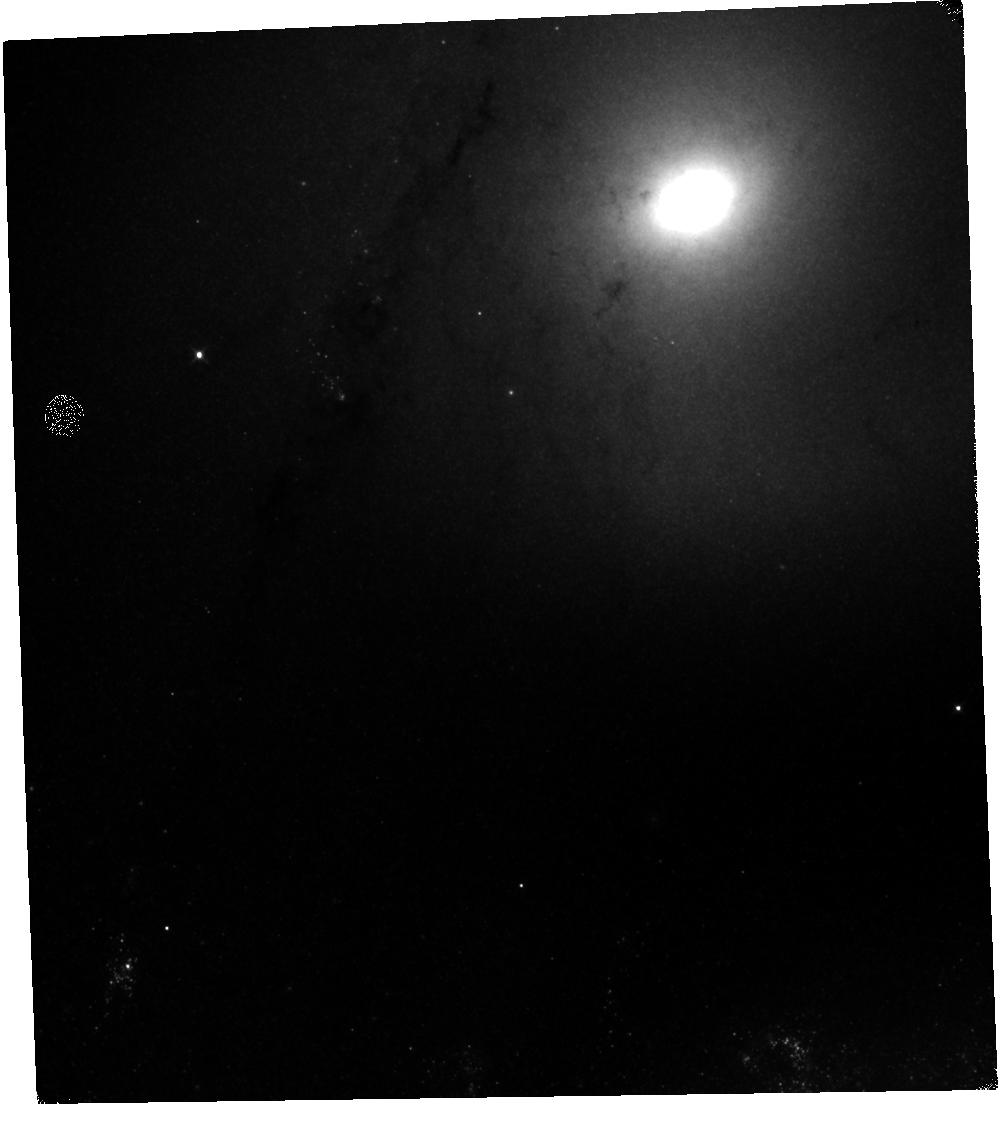
Target: M-51-V10
Instrument: WFC3/IR
Filter: F110W
Exposure: 10 min
Observation ID: hst_12490_20_wfc3_ir_f110w_ibsa20

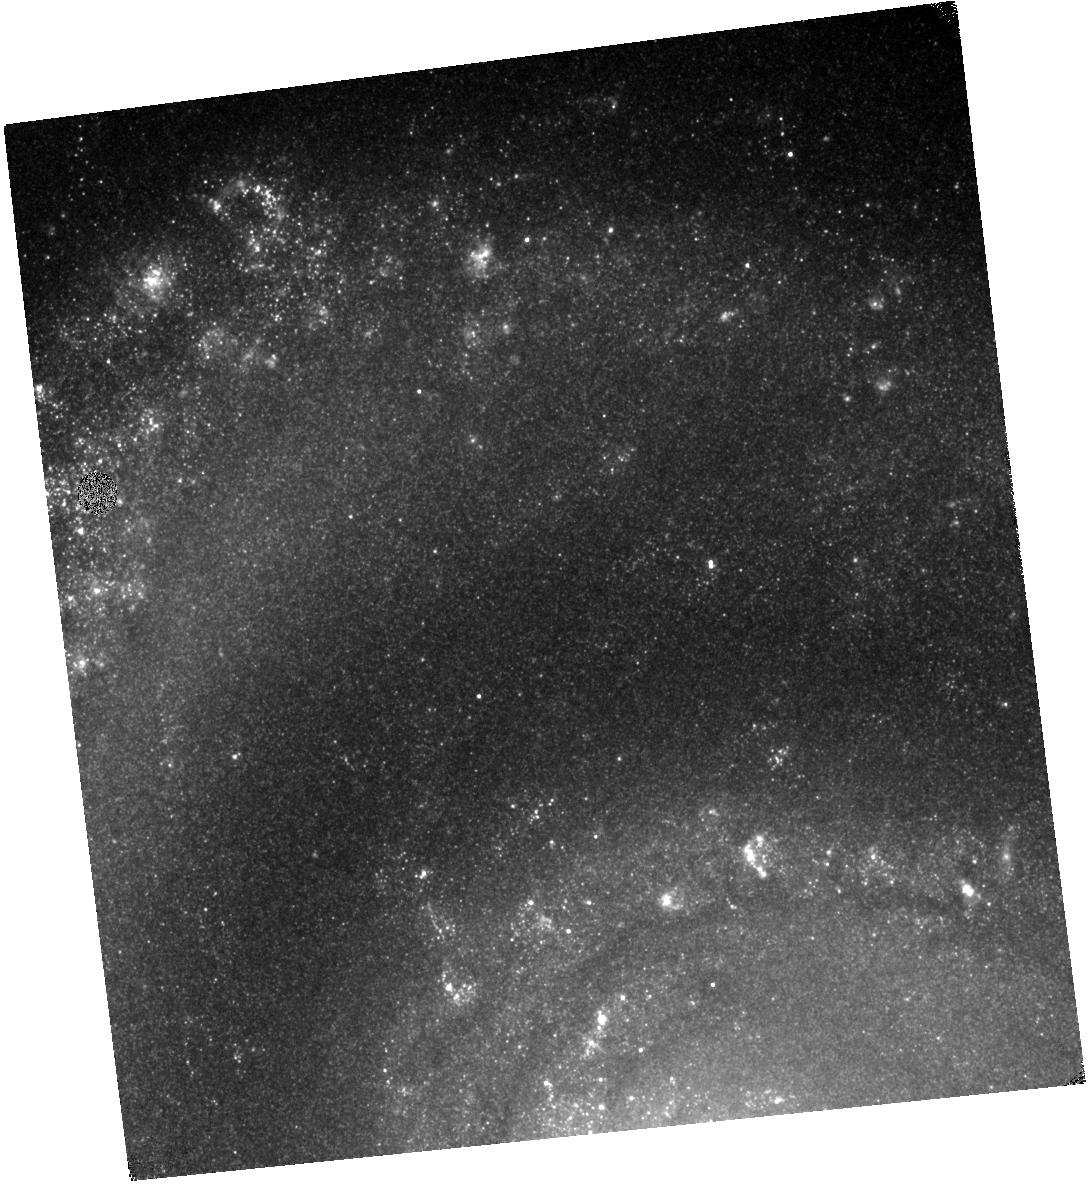
Target: M-51-V06
Instrument: WFC3/IR
Filter: F128N
Exposure: 30 min
Observation ID: hst_12490_16_wfc3_ir_f128n_ibsa16

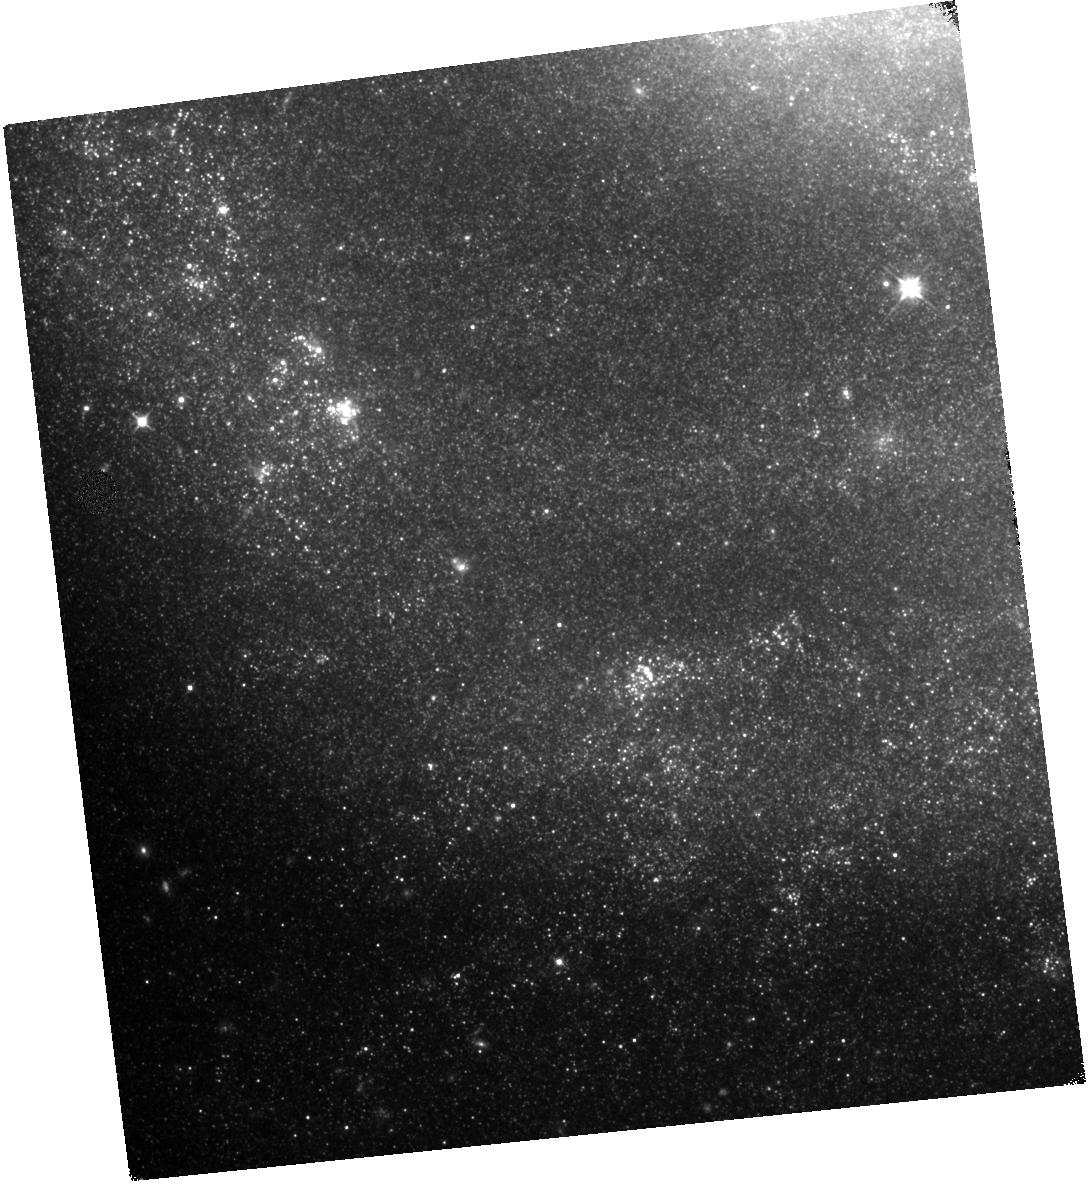
Target: M-51-V07
Instrument: WFC3/IR
Filter: F110W
Exposure: 10 min
Observation ID: hst_12490_17_wfc3_ir_f110w_ibsa17

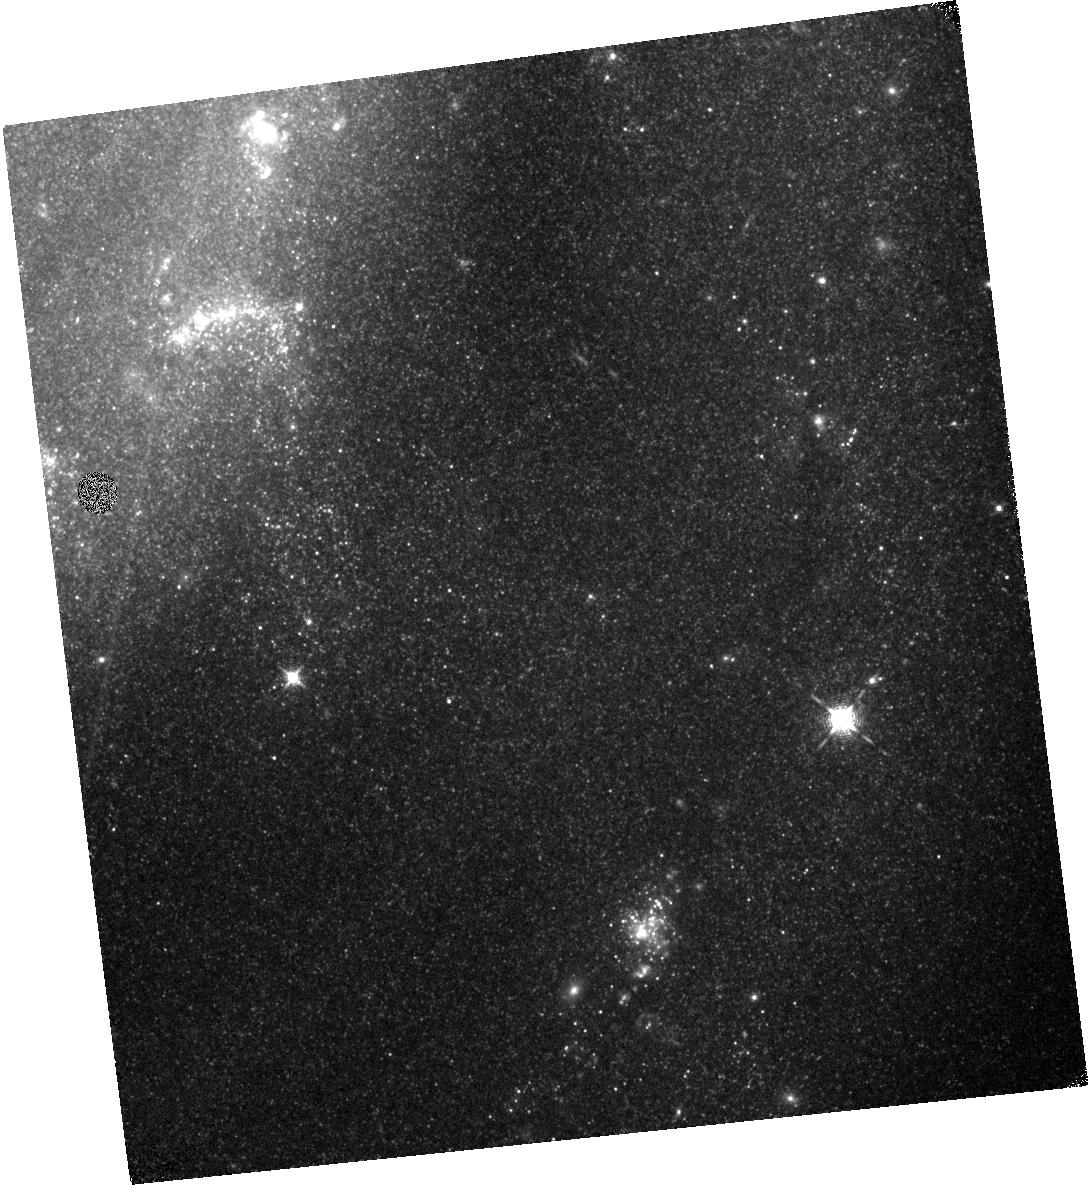
Target: M-51-V01
Instrument: WFC3/IR
Filter: F128N
Exposure: 34 min
Observation ID: hst_12490_01_wfc3_ir_f128n_ibsa01

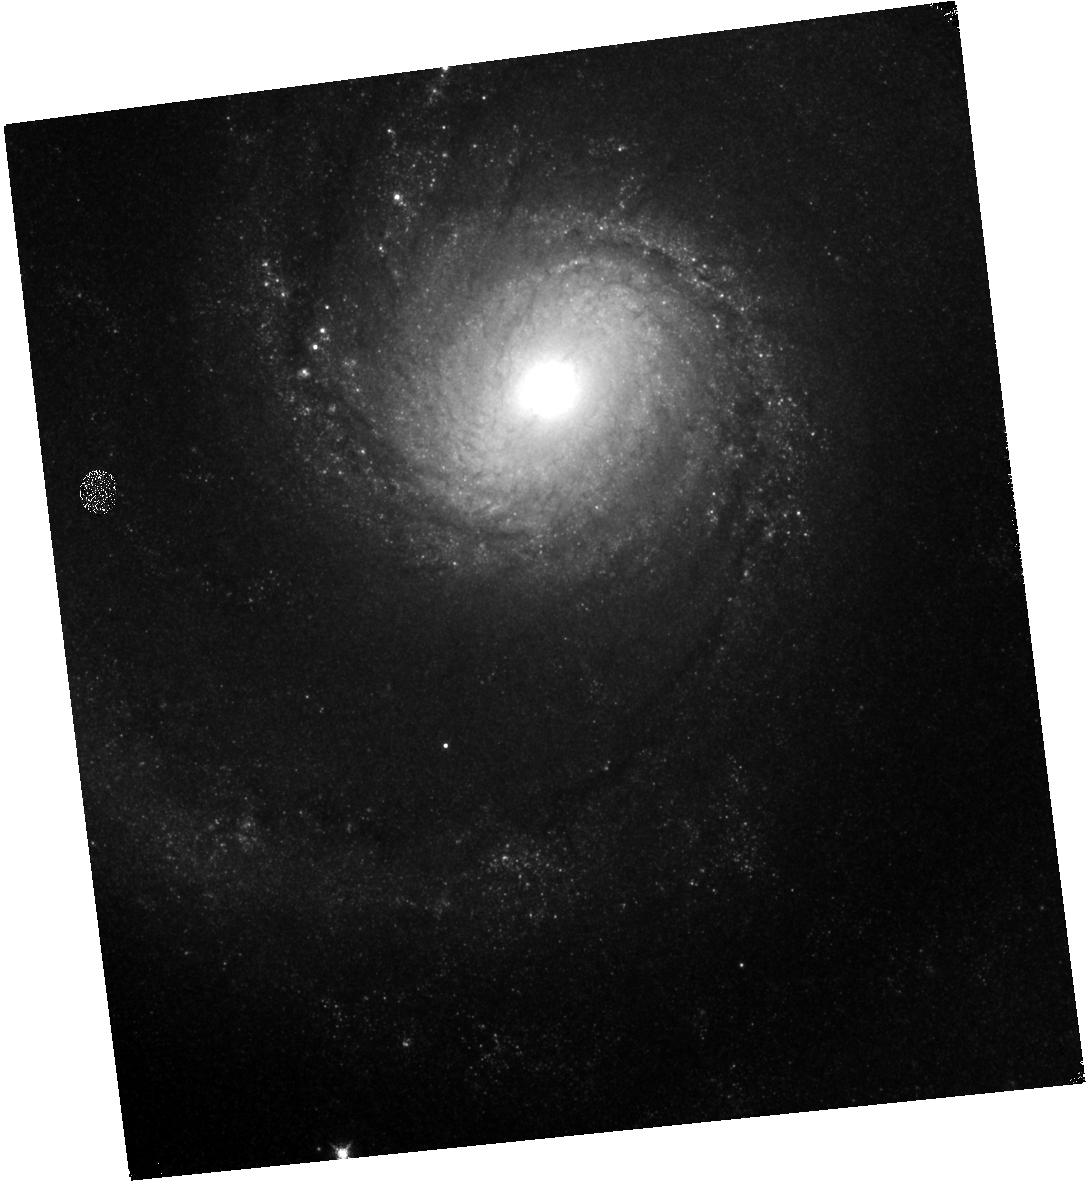
Target: M-51-V05
Instrument: WFC3/IR
Filter: F128N
Exposure: 30 min
Observation ID: hst_12490_05_wfc3_ir_f128n_ibsa05

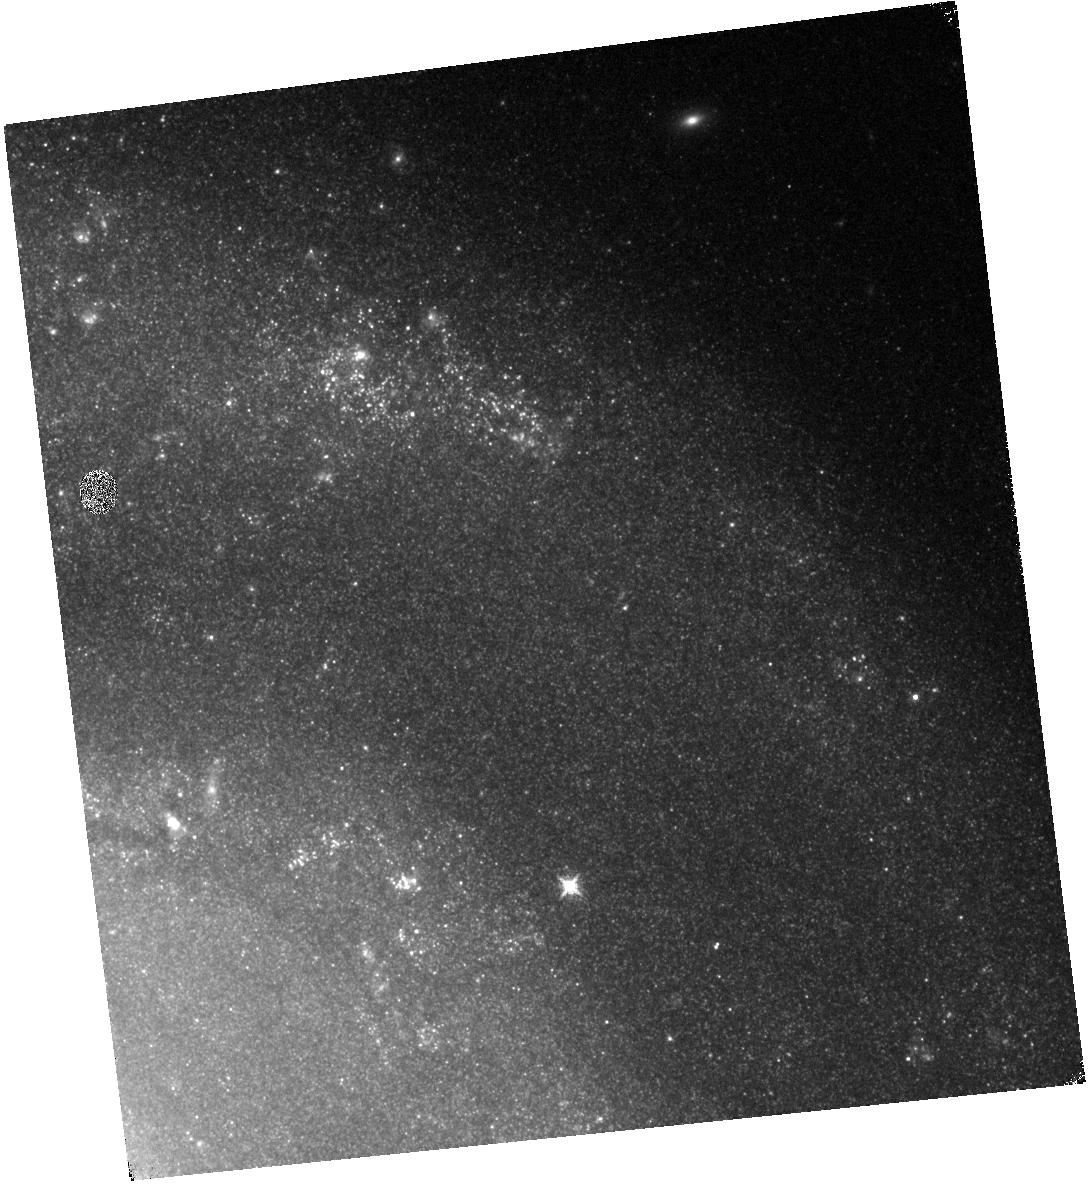
Target: M-51-V03
Instrument: WFC3/IR
Filter: F128N
Exposure: 34 min
Observation ID: hst_12490_03_wfc3_ir_f128n_ibsa03

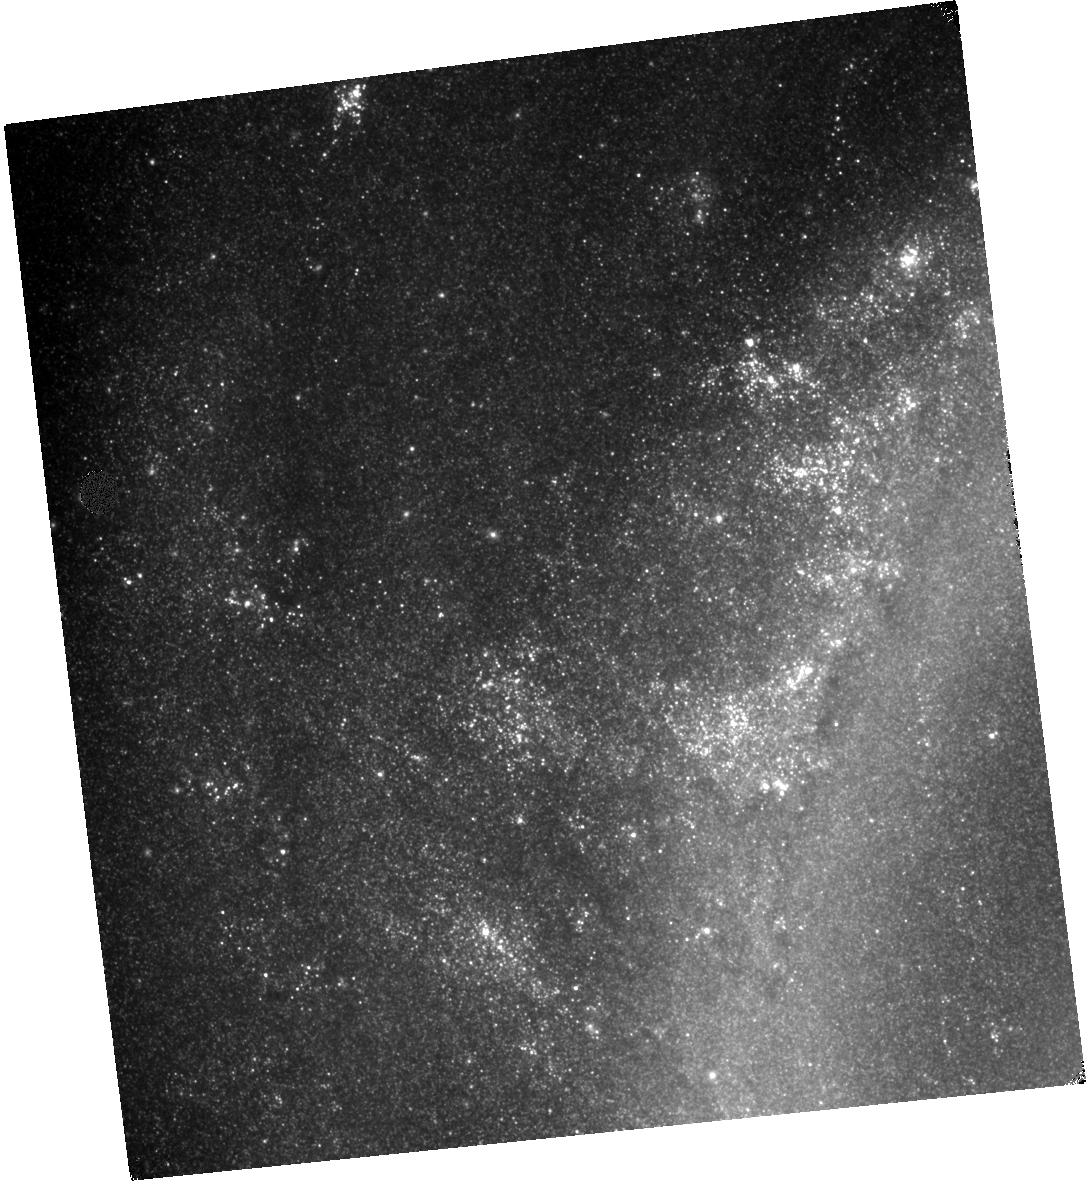
Target: M-51-V09
Instrument: WFC3/IR
Filter: F110W
Exposure: 10 min
Observation ID: hst_12490_19_wfc3_ir_f110w_ibsa19

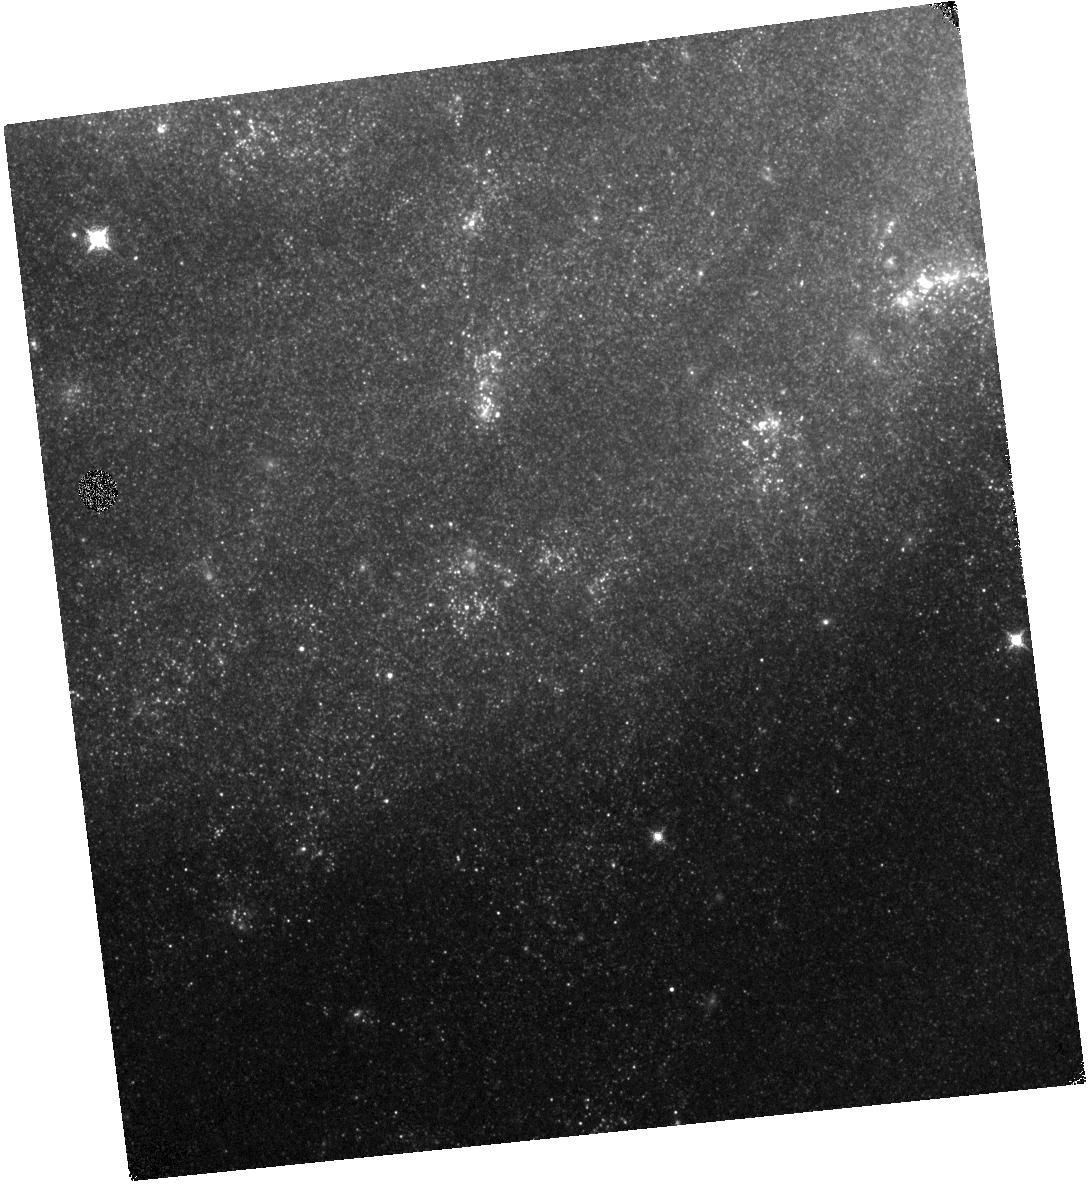
Target: M-51-V04
Instrument: WFC3/IR
Filter: F128N
Exposure: 34 min
Observation ID: hst_12490_04_wfc3_ir_f128n_ibsa04

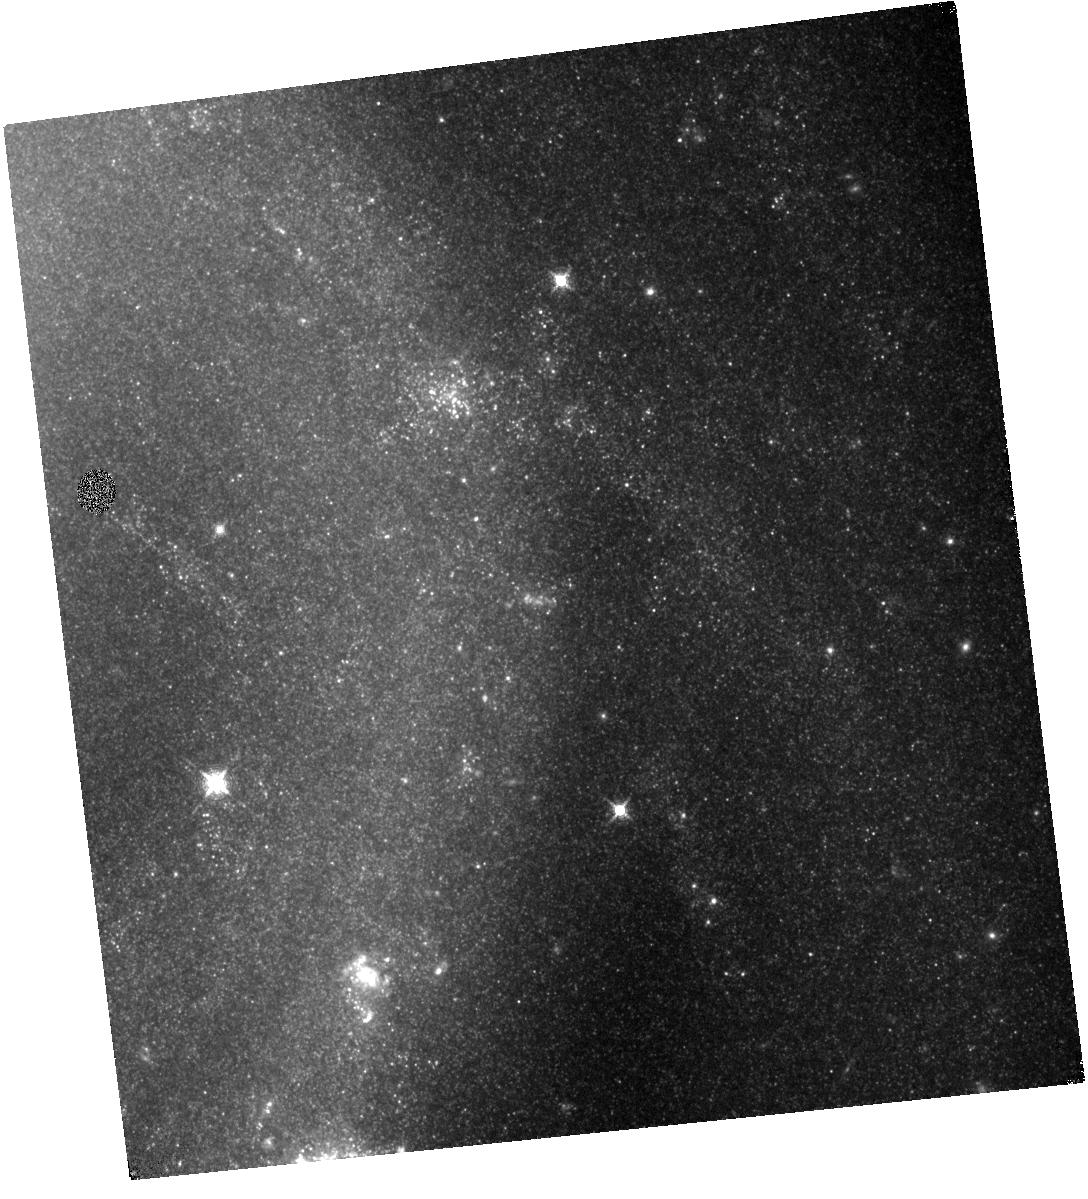
Target: M-51-V02
Instrument: WFC3/IR
Filter: F128N
Exposure: 34 min
Observation ID: hst_12490_02_wfc3_ir_f128n_ibsa02

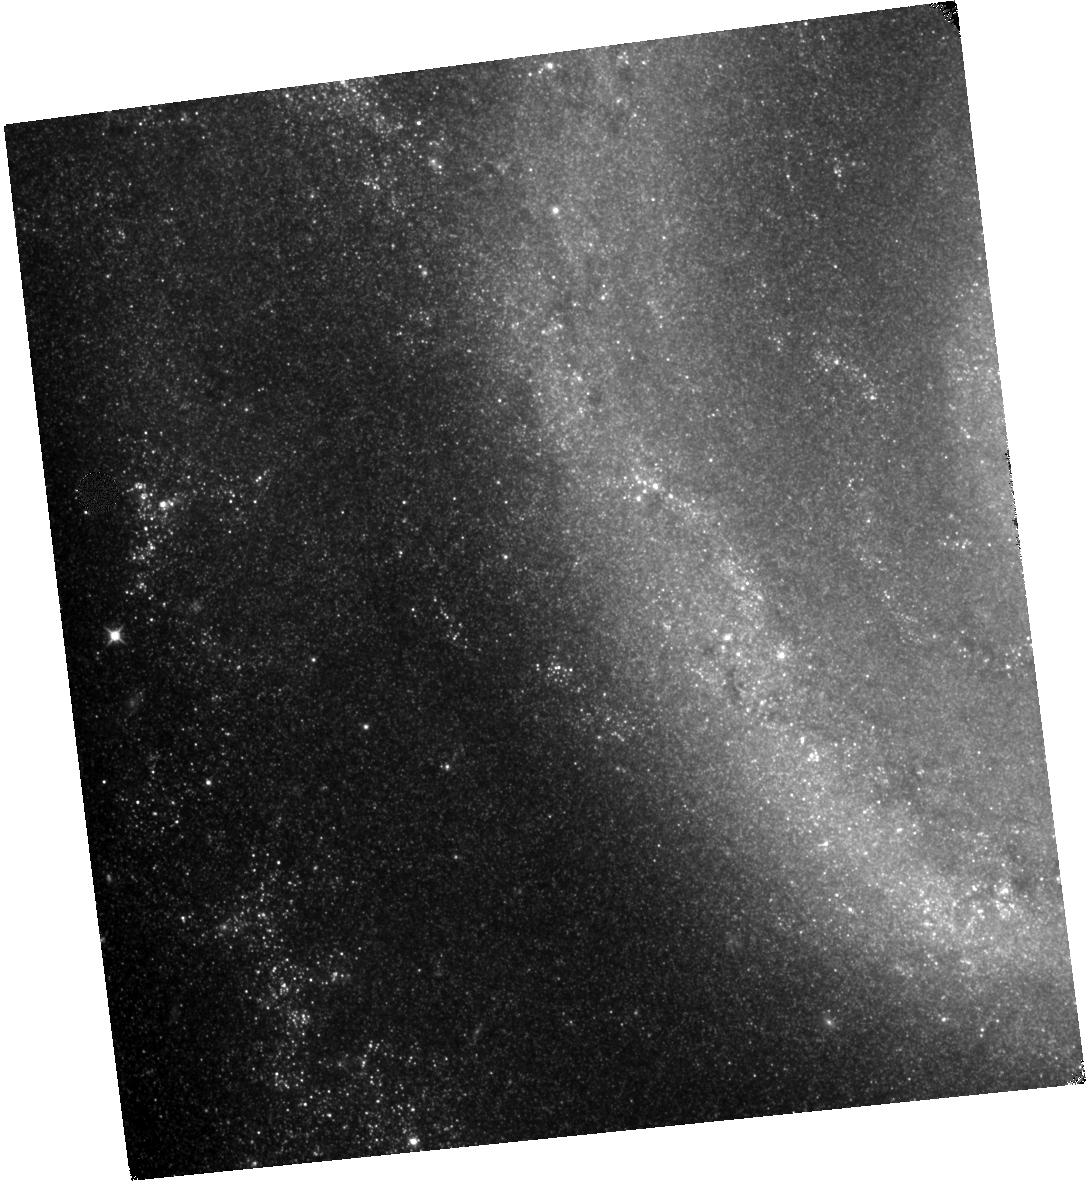
Target: M-51-V08
Instrument: WFC3/IR
Filter: F110W
Exposure: 10 min
Observation ID: hst_12490_18_wfc3_ir_f110w_ibsa18

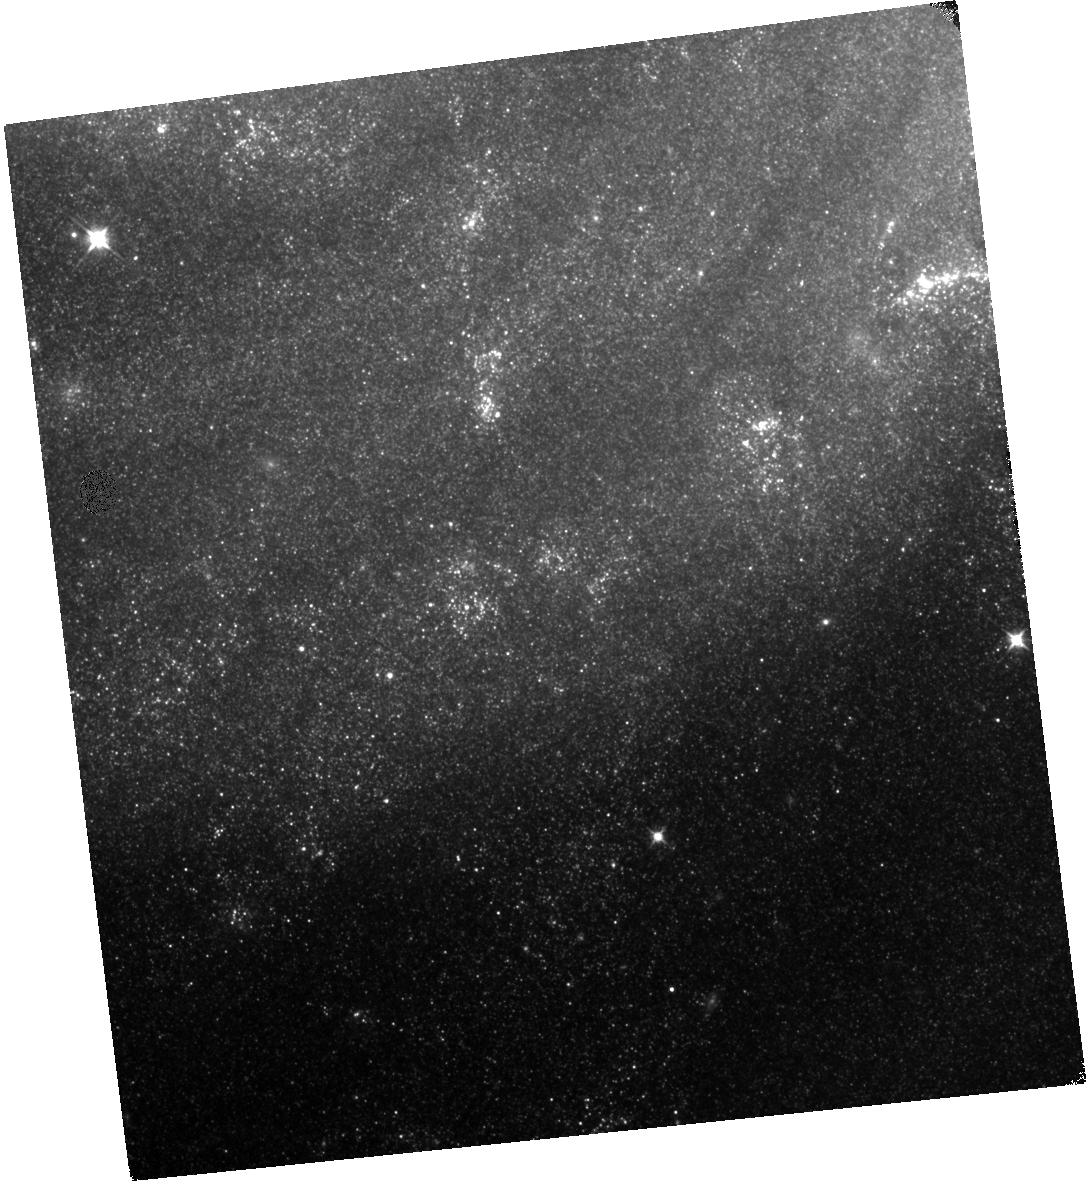
Target: M-51-V04
Instrument: WFC3/IR
Filter: F110W
Exposure: 10 min
Observation ID: hst_12490_04_wfc3_ir_f110w_ibsa04

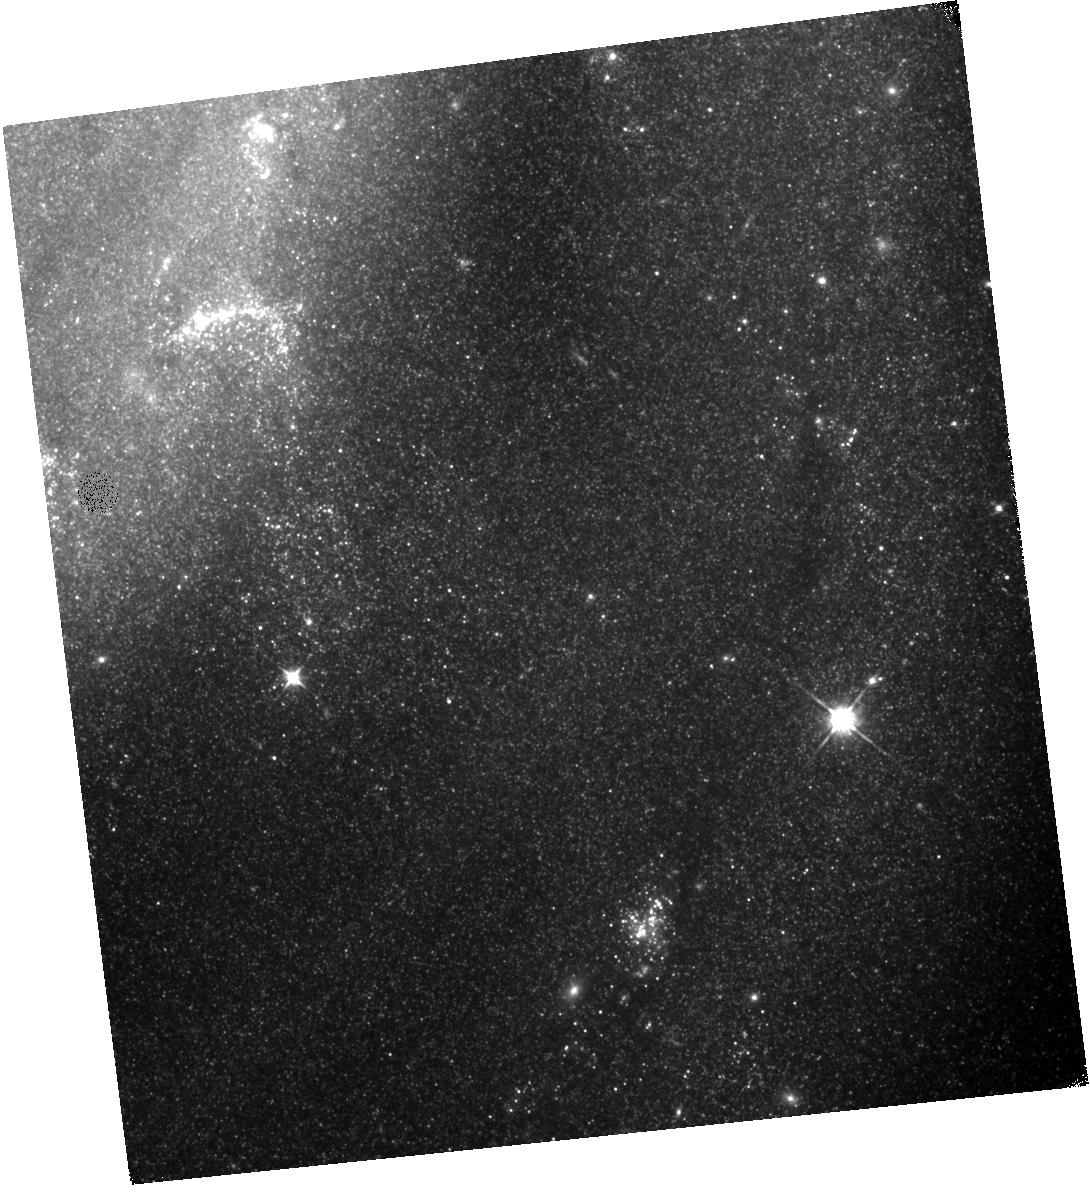
Target: M-51-V01
Instrument: WFC3/IR
Filter: F110W
Exposure: 10 min
Observation ID: hst_12490_01_wfc3_ir_f110w_ibsa01

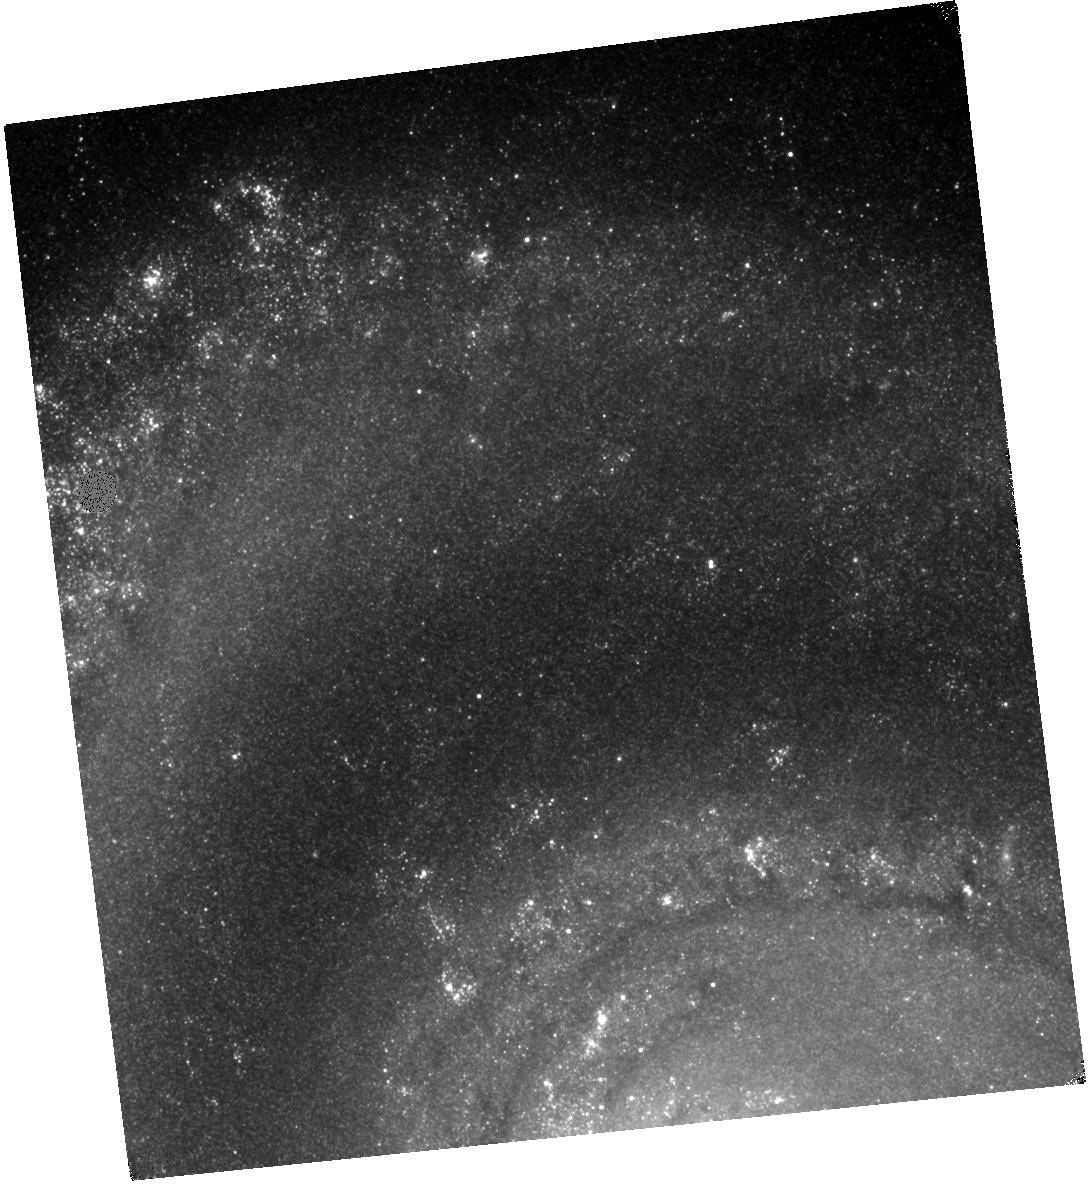
Target: M-51-V06
Instrument: WFC3/IR
Filter: F110W
Exposure: 10 min
Observation ID: hst_12490_16_wfc3_ir_f110w_ibsa16

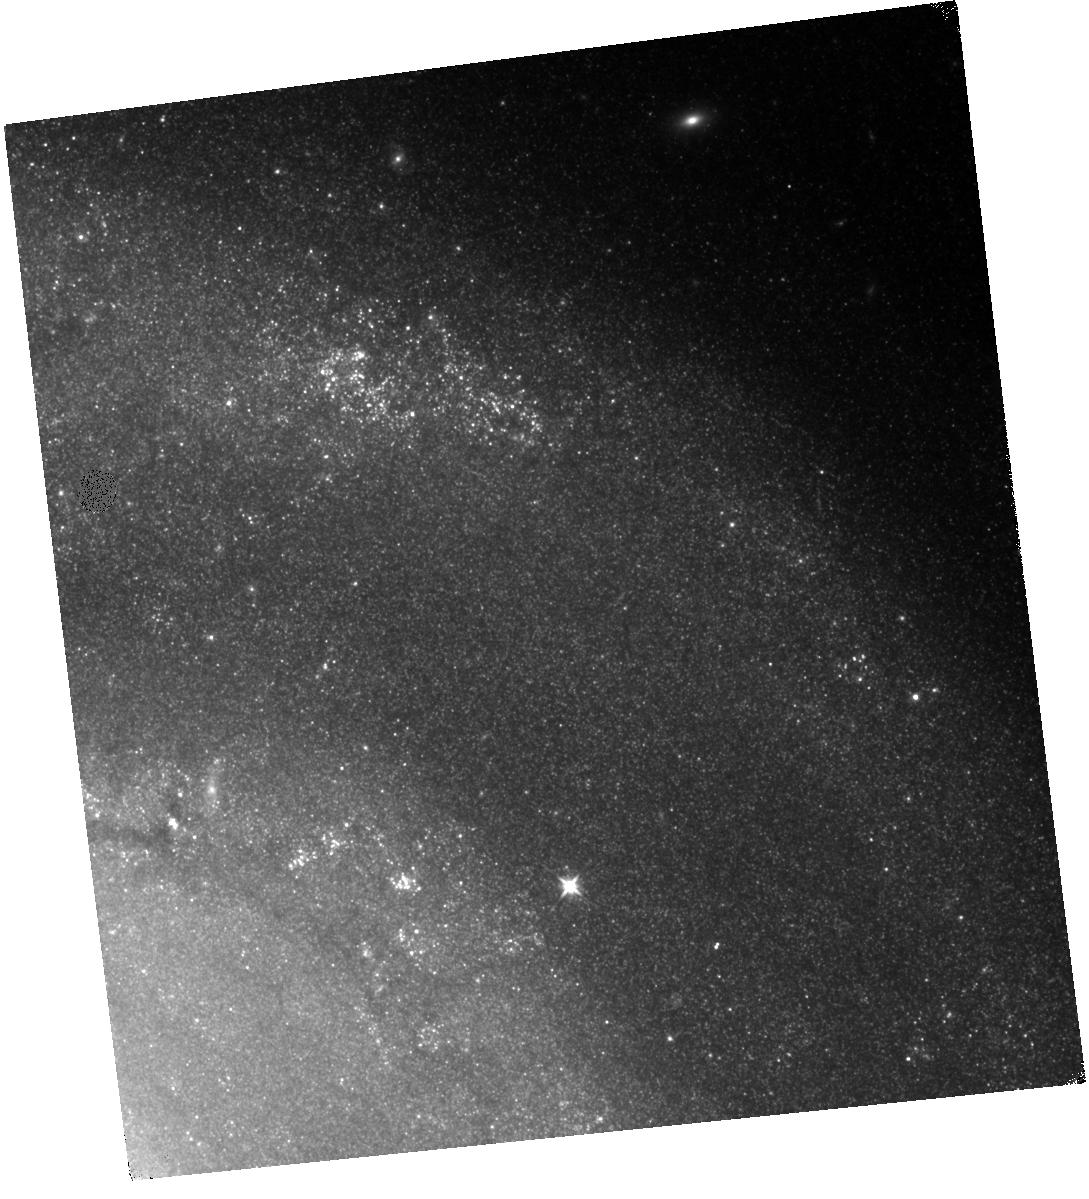
Target: M-51-V03
Instrument: WFC3/IR
Filter: F110W
Exposure: 10 min
Observation ID: hst_12490_03_wfc3_ir_f110w_ibsa03

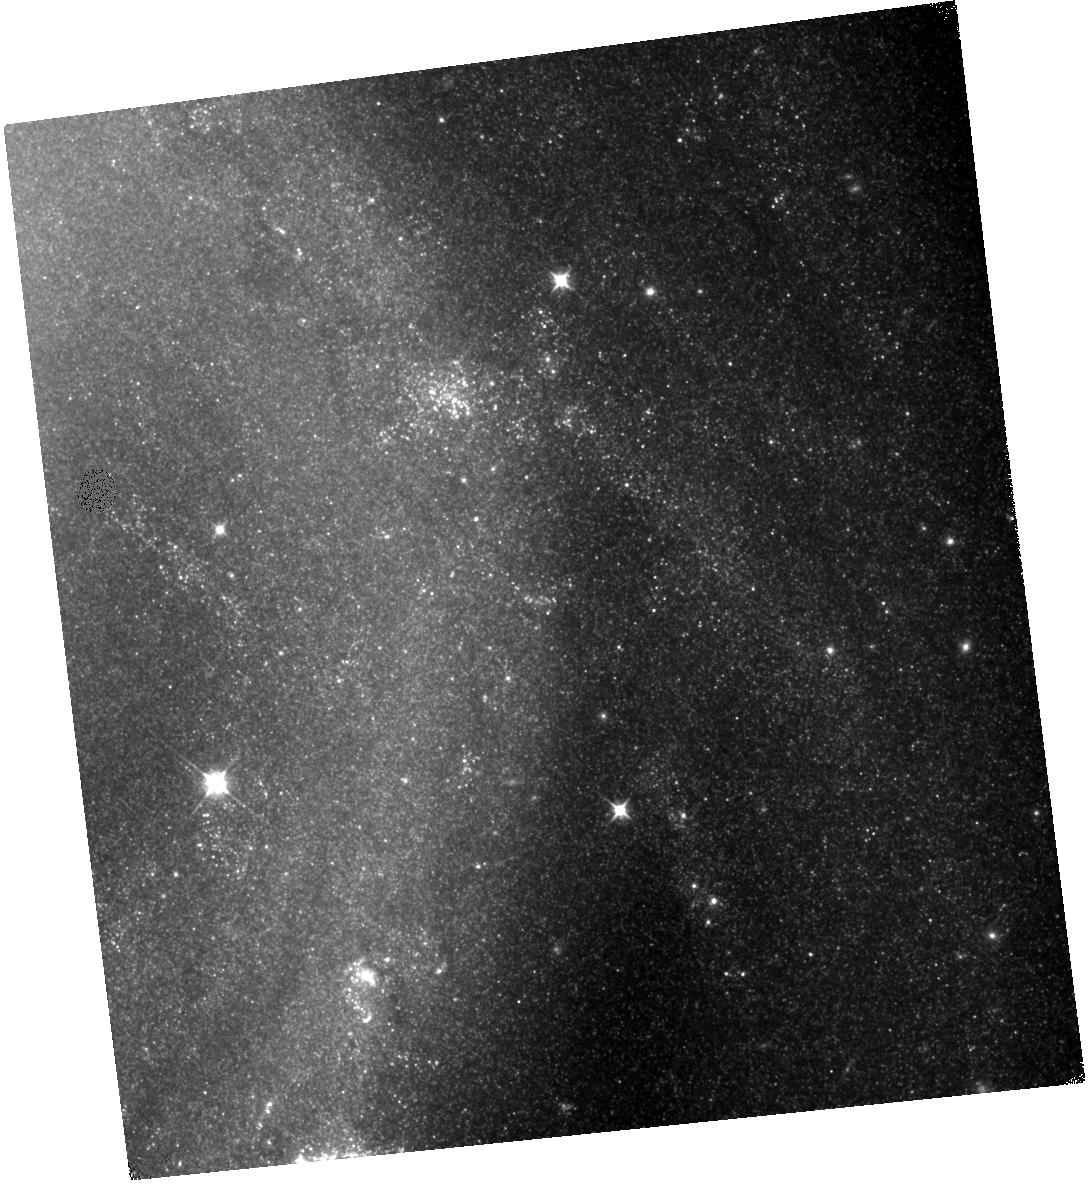
Target: M-51-V02
Instrument: WFC3/IR
Filter: F110W
Exposure: 10 min
Observation ID: hst_12490_02_wfc3_ir_f110w_ibsa02

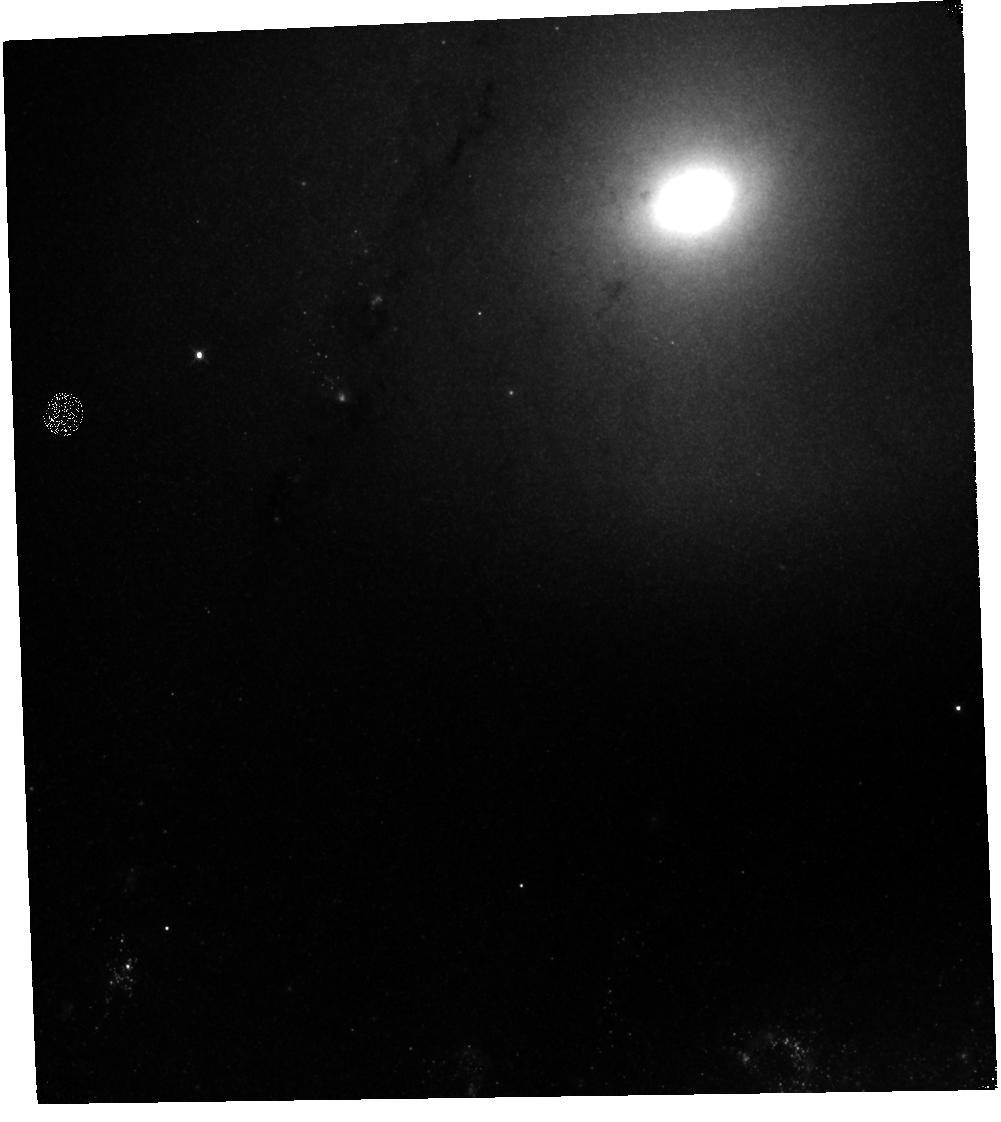
Target: M-51-V10
Instrument: WFC3/IR
Filter: F128N
Exposure: 34 min
Observation ID: hst_12490_20_wfc3_ir_f128n_ibsa20

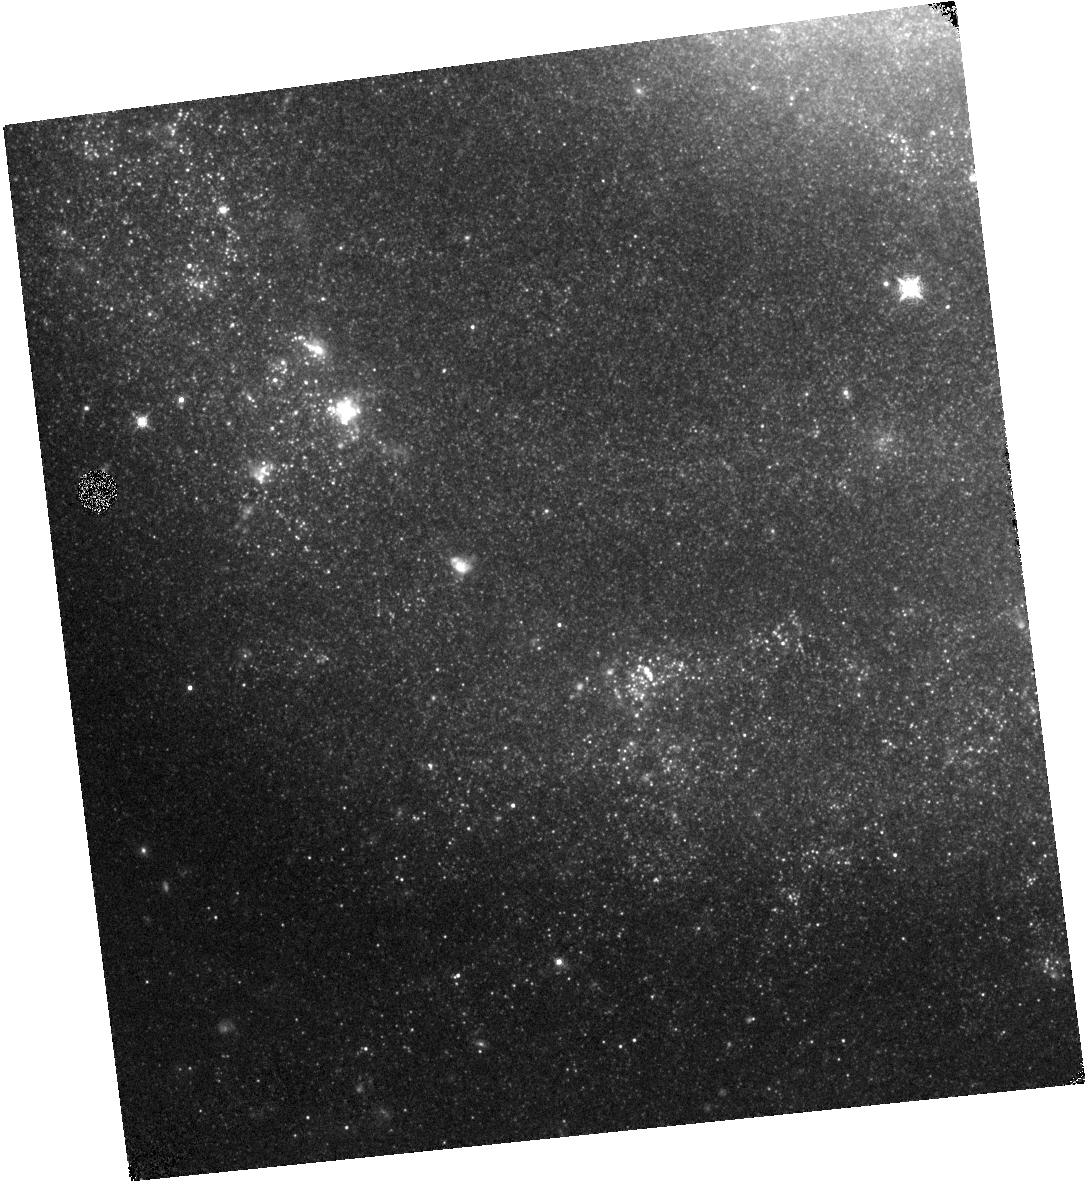
Target: M-51-V07
Instrument: WFC3/IR
Filter: F128N
Exposure: 30 min
Observation ID: hst_12490_17_wfc3_ir_f128n_ibsa17

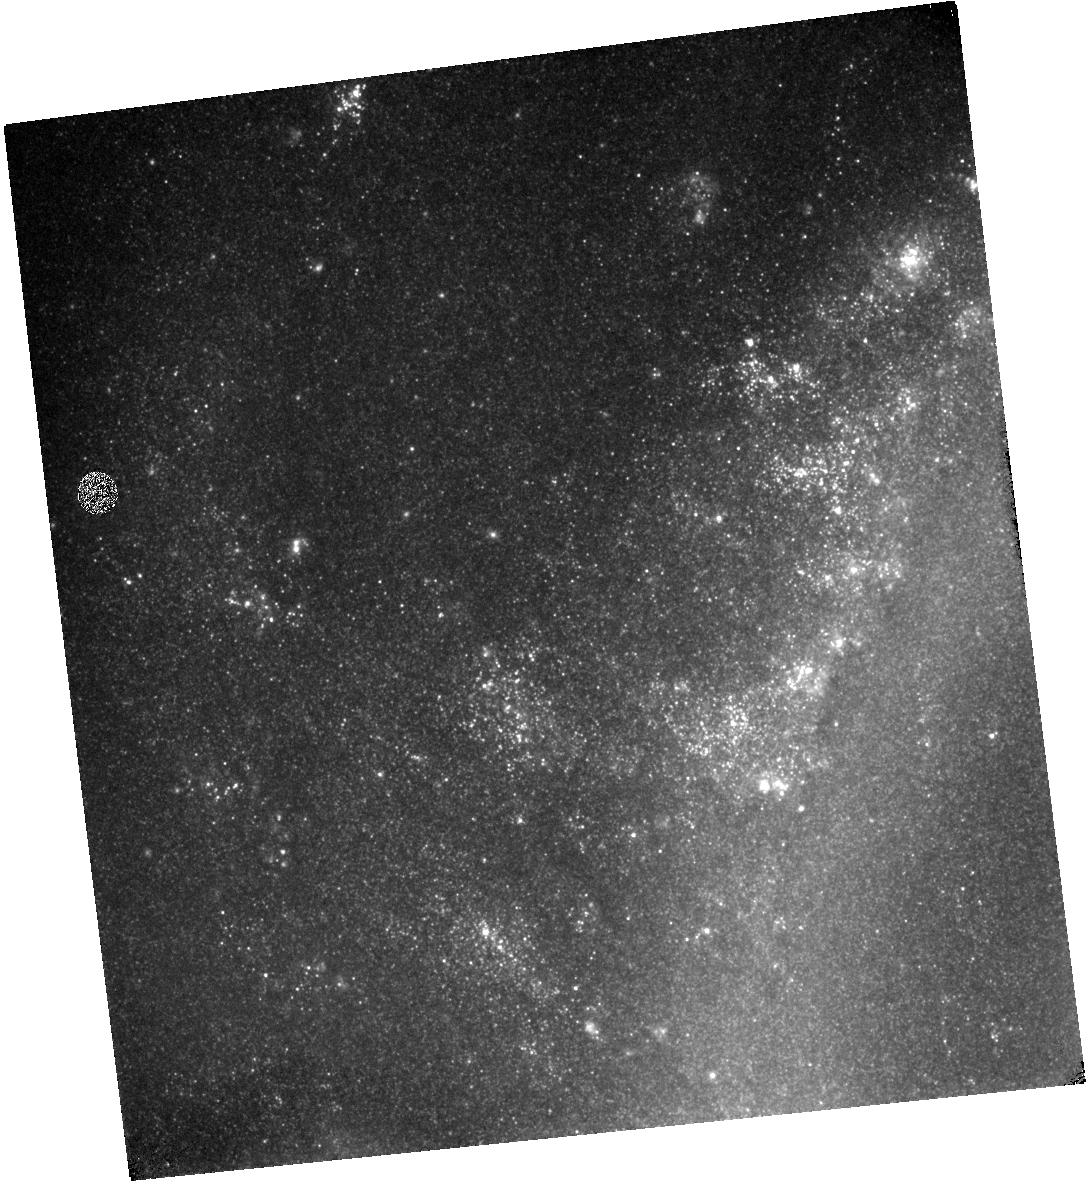
Target: M-51-V09
Instrument: WFC3/IR
Filter: F128N
Exposure: 30 min
Observation ID: hst_12490_19_wfc3_ir_f128n_ibsa19

The WFC3 Mosaic of The Star-Forming Galaxy M51 in Paschen beta (PI: Koda, Jin)

We propose WFC3/IR Paschen beta imaging of the entire star-forming disk of M51 in a 10-point mosaic. This proposal is motivated by a new picture of gas evolution in galaxies from our recent observations in carbon-monoxide (CO) emission, namely one driven by galactic dynamics. The Paschen beta and archival ACS/Halpha images will enable correction for extinction throughout the entire M51 disk, and show an unprecedented map of star forming activity across the entire galaxy. By comparing this map with our new CO intensity and velocity maps, we will (1) place star formation in this new context of gas evolution, (2) study the triggering of star formation by correlating the star formation efficiency of individual GMC with global galactic structures (such as observed spiral shear motions and local gas convergence), and (3) investigate the physics that underlie the Schmidt law by resolving the early-phases of star formation and its environment. The extinction-corrected map of star formation activity will become a reference for future calibration of other tracers of star formation activity and will have an unparalleled archival value.